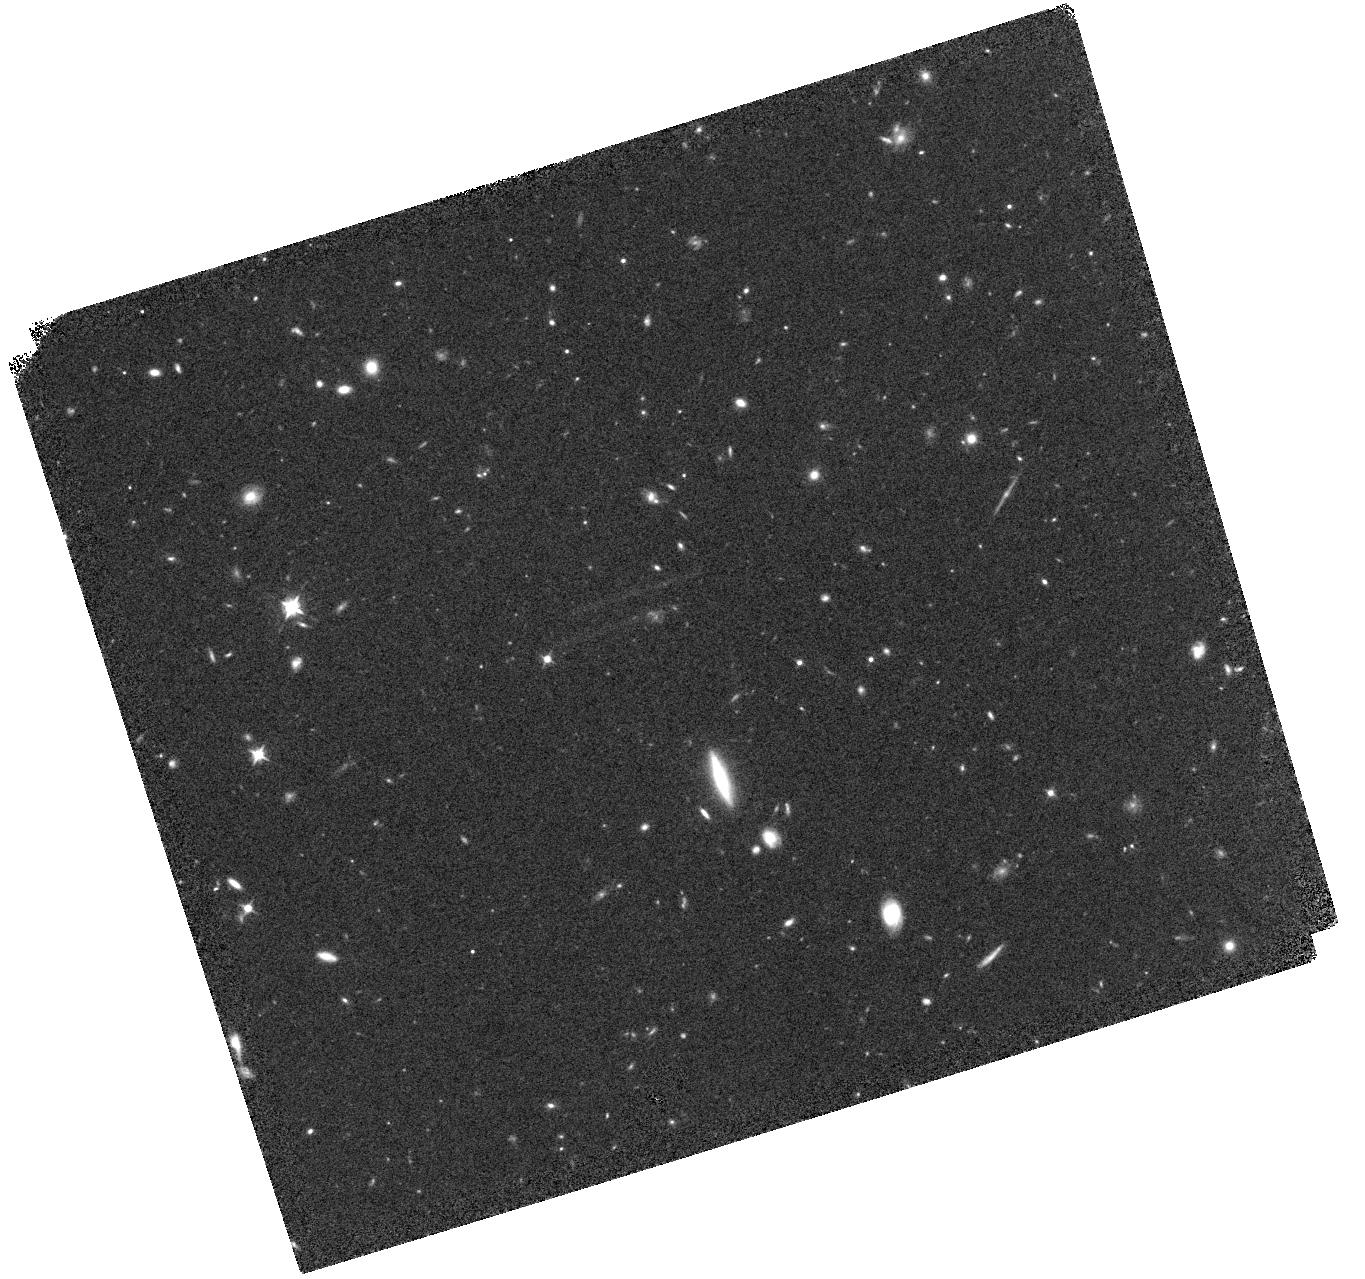
Target: EGS26890
Instrument: WFC3/IR
Filter: F098M
Exposure: 40 min
Observation ID: hst_15862_04_wfc3_ir_f098m_ie3d04

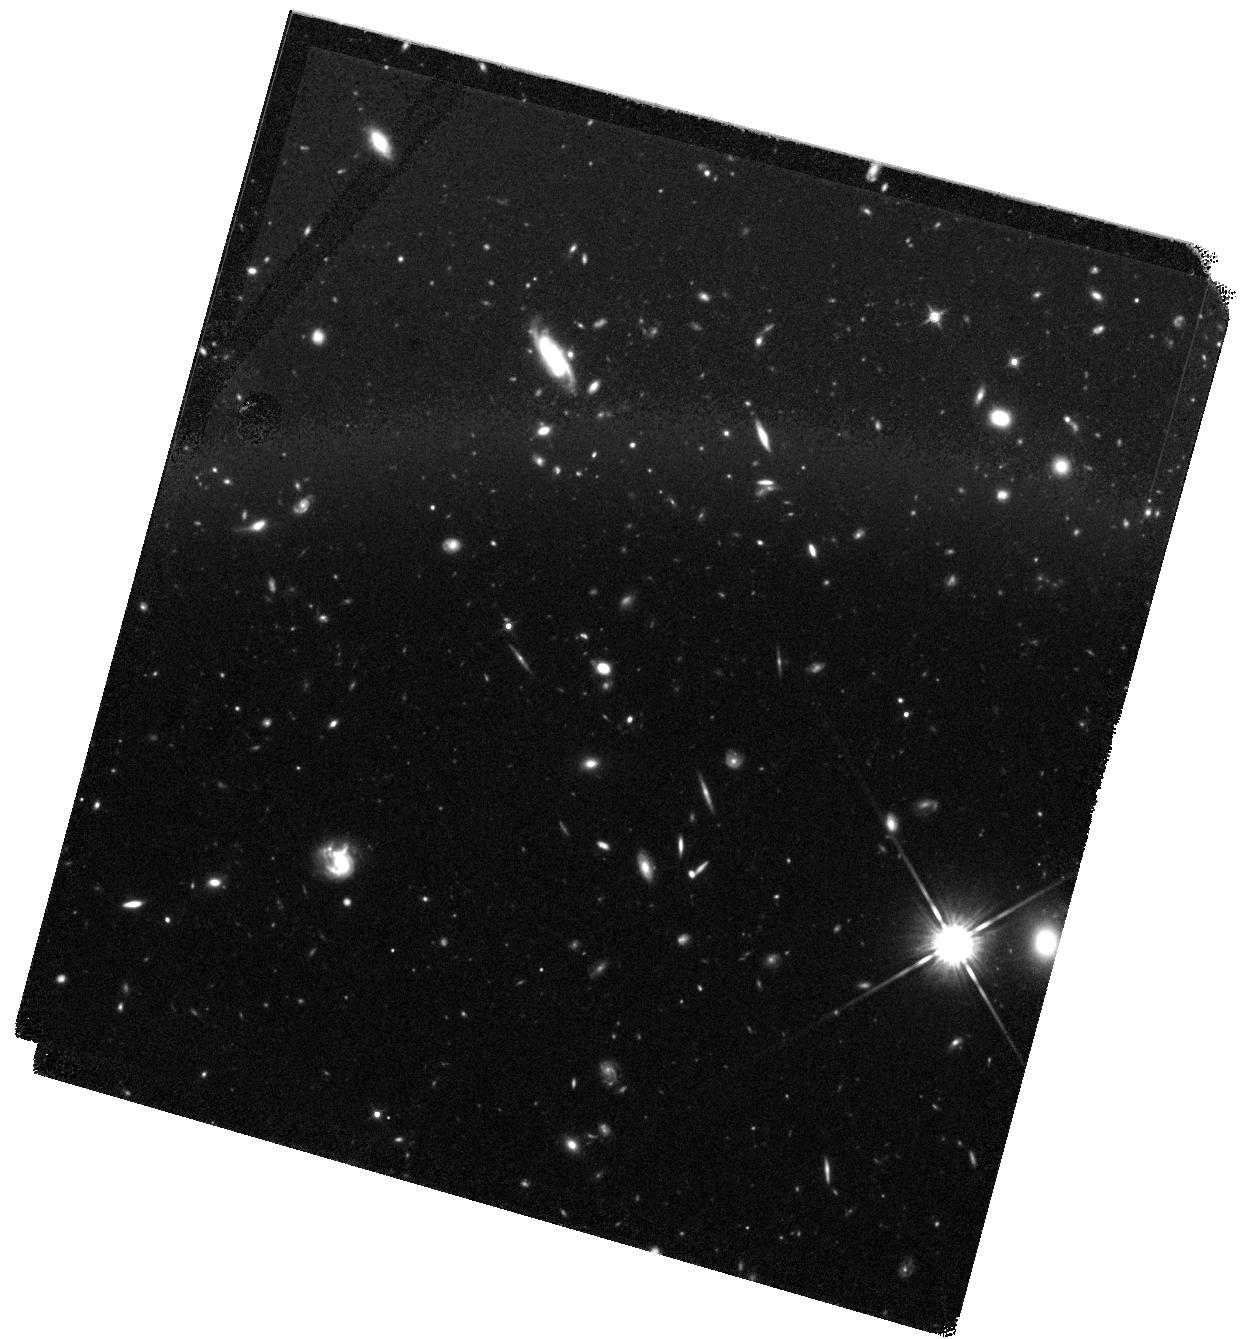
Target: EGS44164-OFFSET
Instrument: WFC3/IR
Filter: F140W
Exposure: 44 min
Observation ID: hst_15862_02_wfc3_ir_f140w_ie3d02

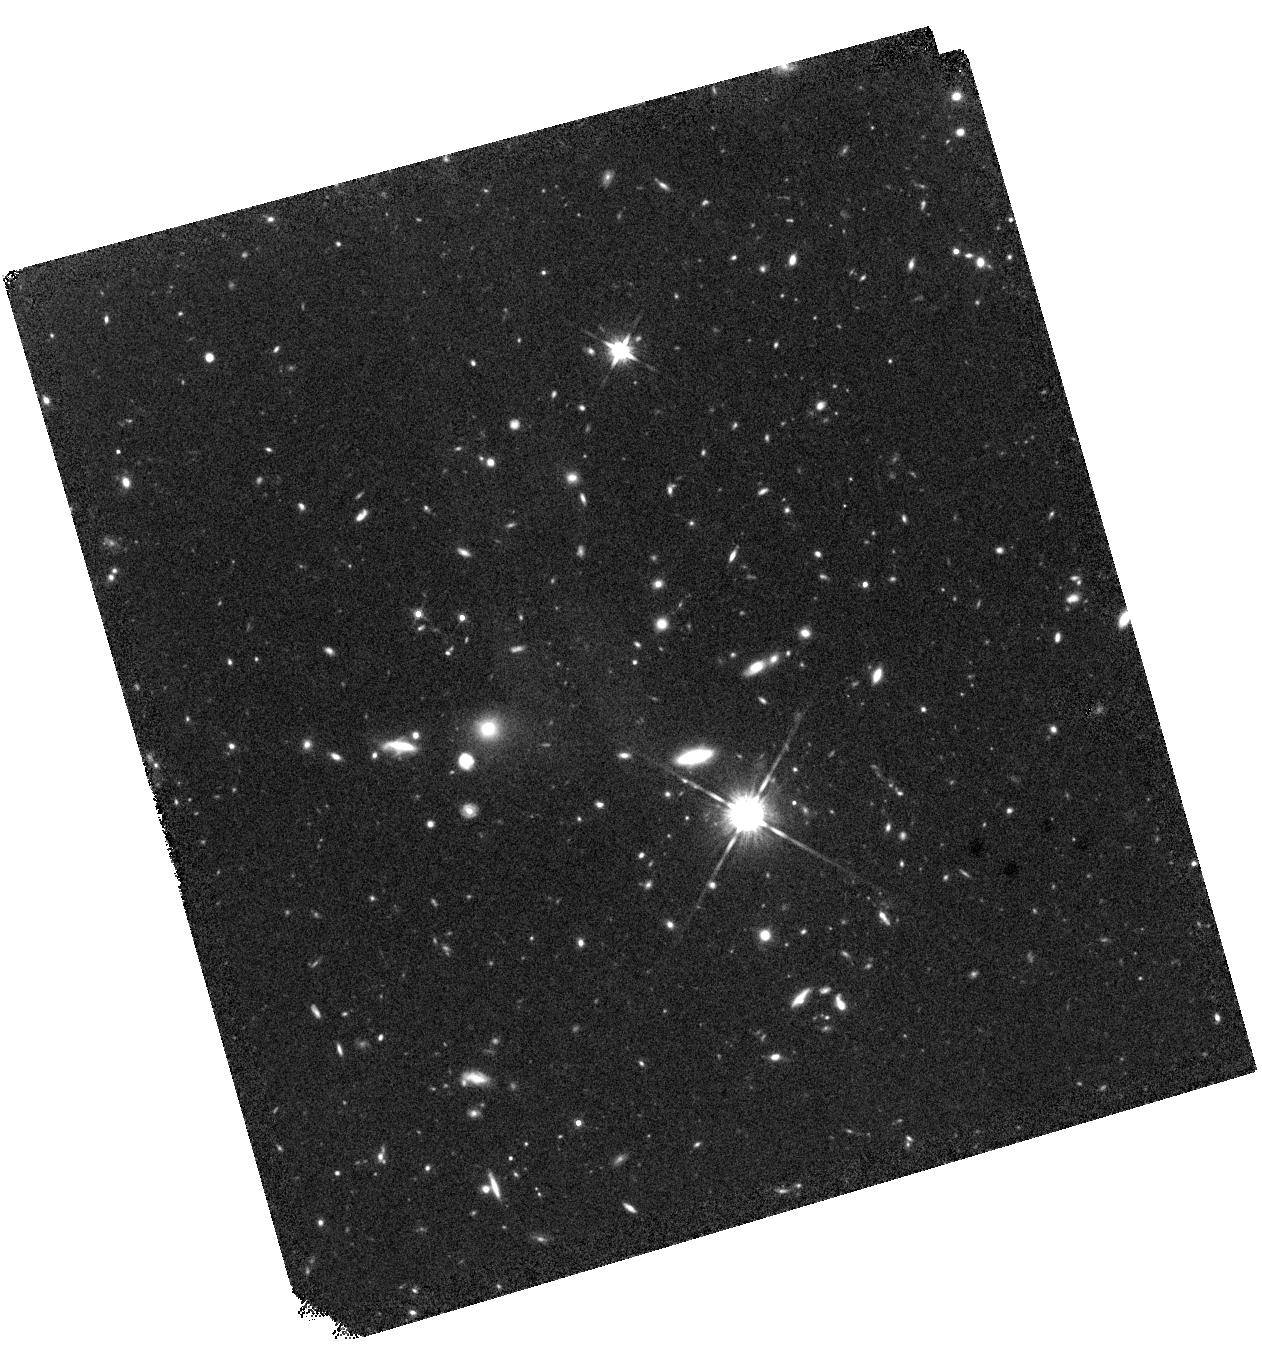
Target: UDS7815
Instrument: WFC3/IR
Filter: F140W
Exposure: 40 min
Observation ID: hst_15862_09_wfc3_ir_f140w_ie3d09

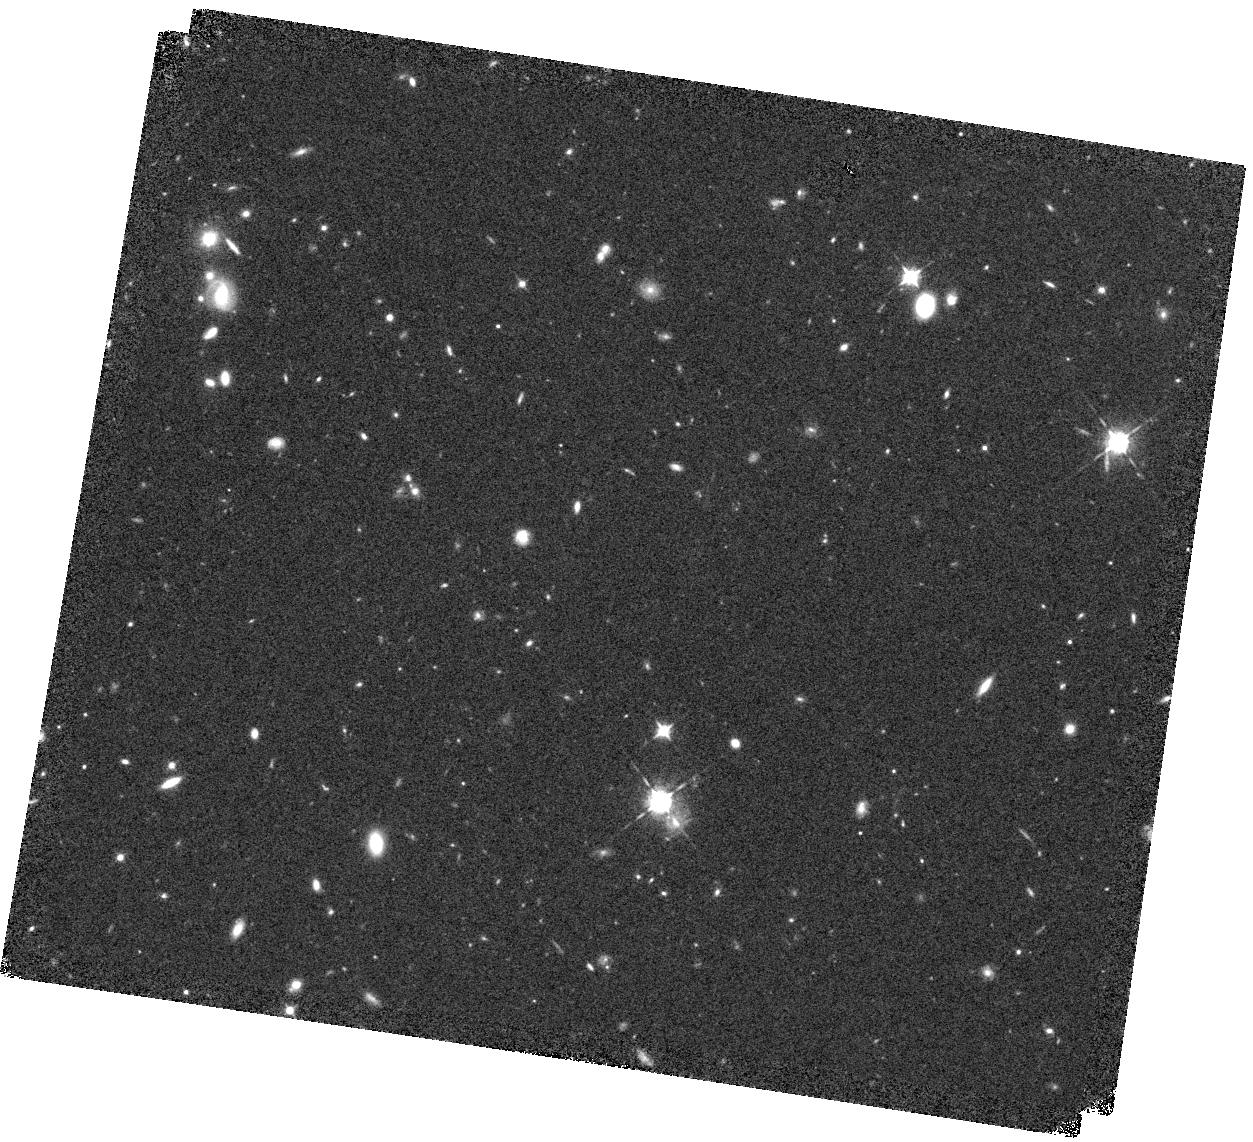
Target: EGS6811
Instrument: WFC3/IR
Filter: F098M
Exposure: 40 min
Observation ID: hst_15862_01_wfc3_ir_f098m_ie3d01

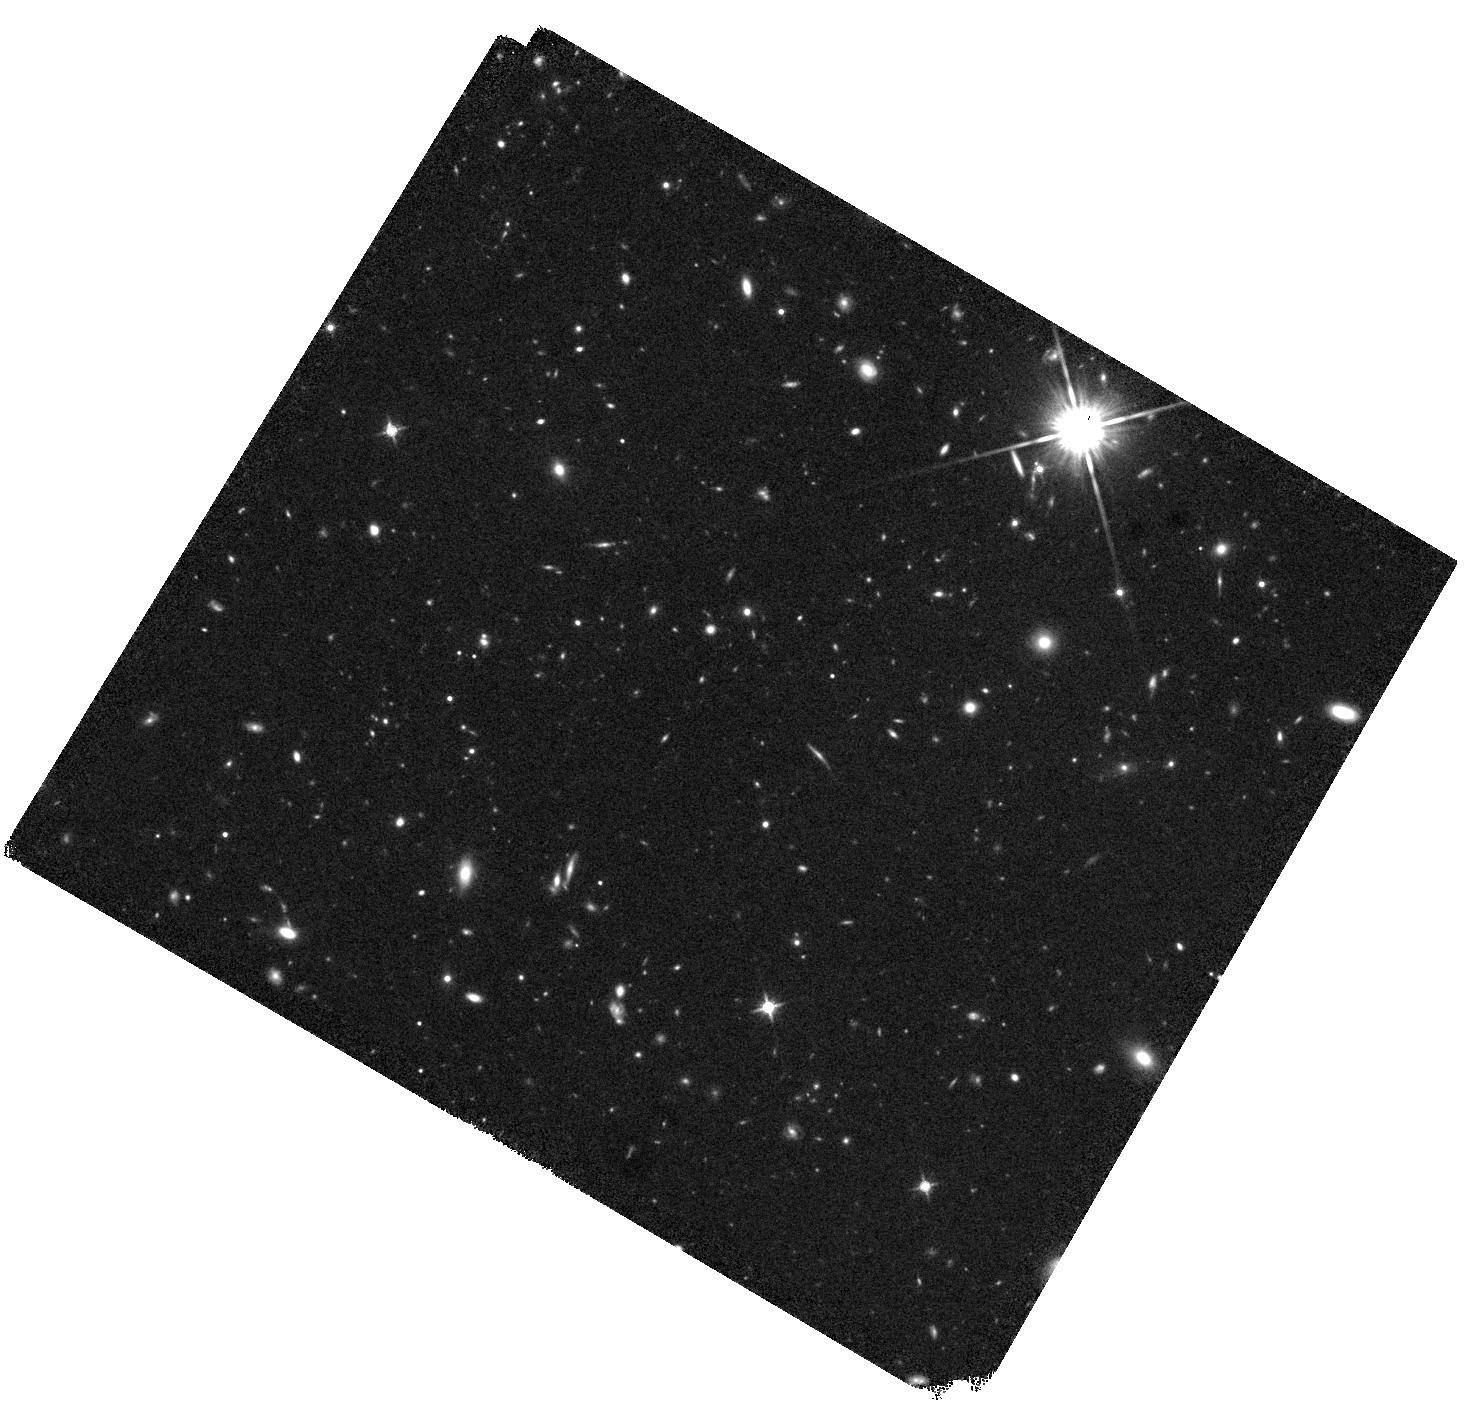
Target: COSMOS20646
Instrument: WFC3/IR
Filter: F140W
Exposure: 40 min
Observation ID: hst_15862_06_wfc3_ir_f140w_ie3d06

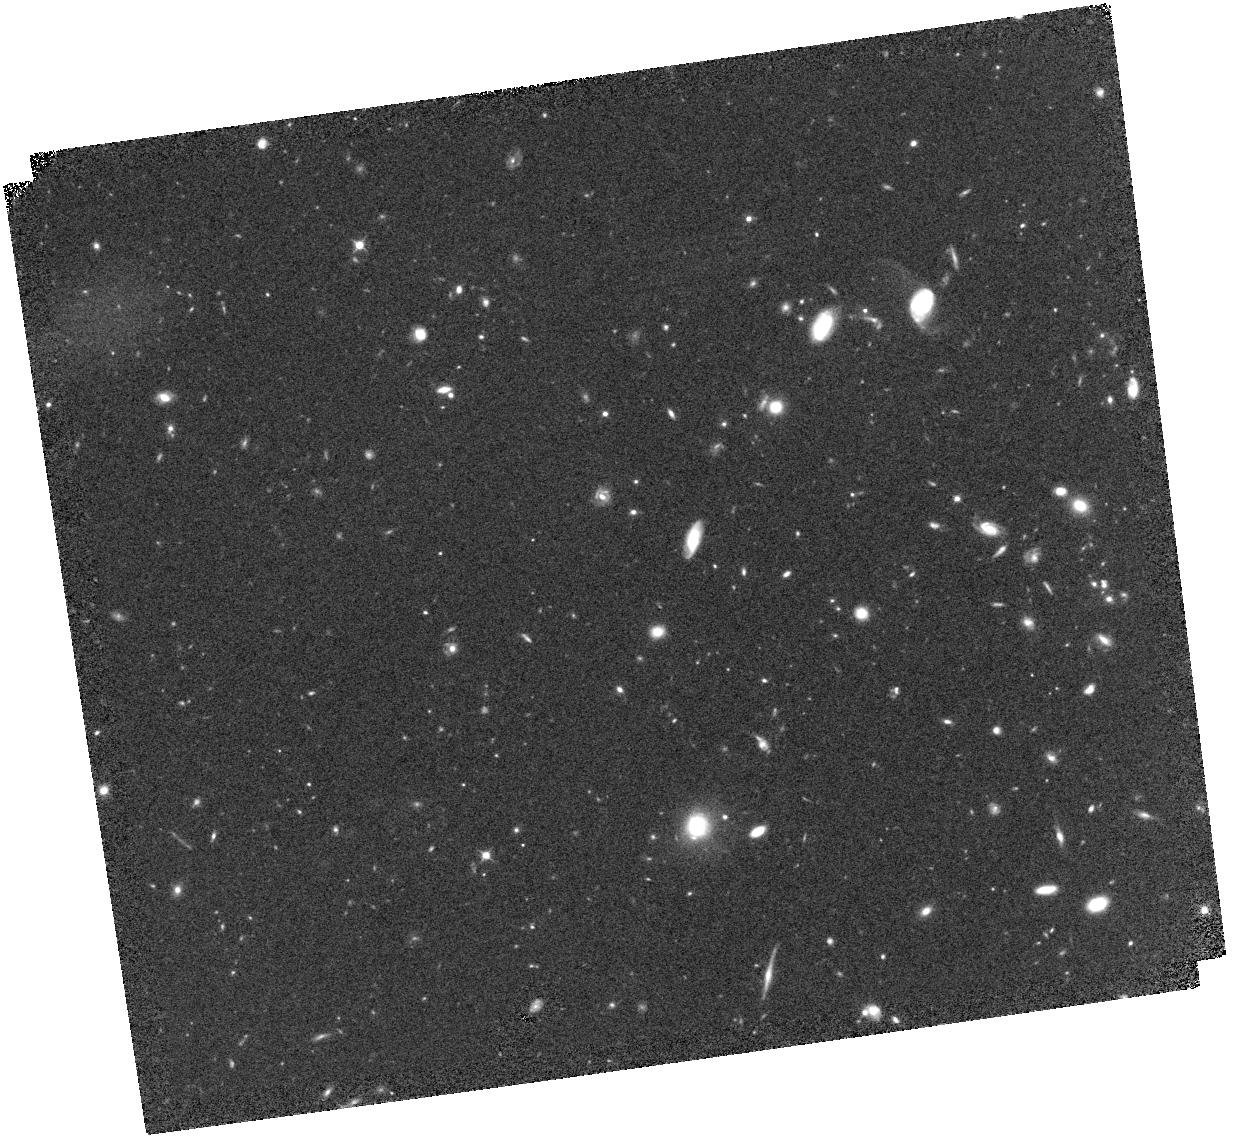
Target: EGS20381
Instrument: WFC3/IR
Filter: F098M
Exposure: 44 min
Observation ID: hst_15862_03_wfc3_ir_f098m_ie3d03

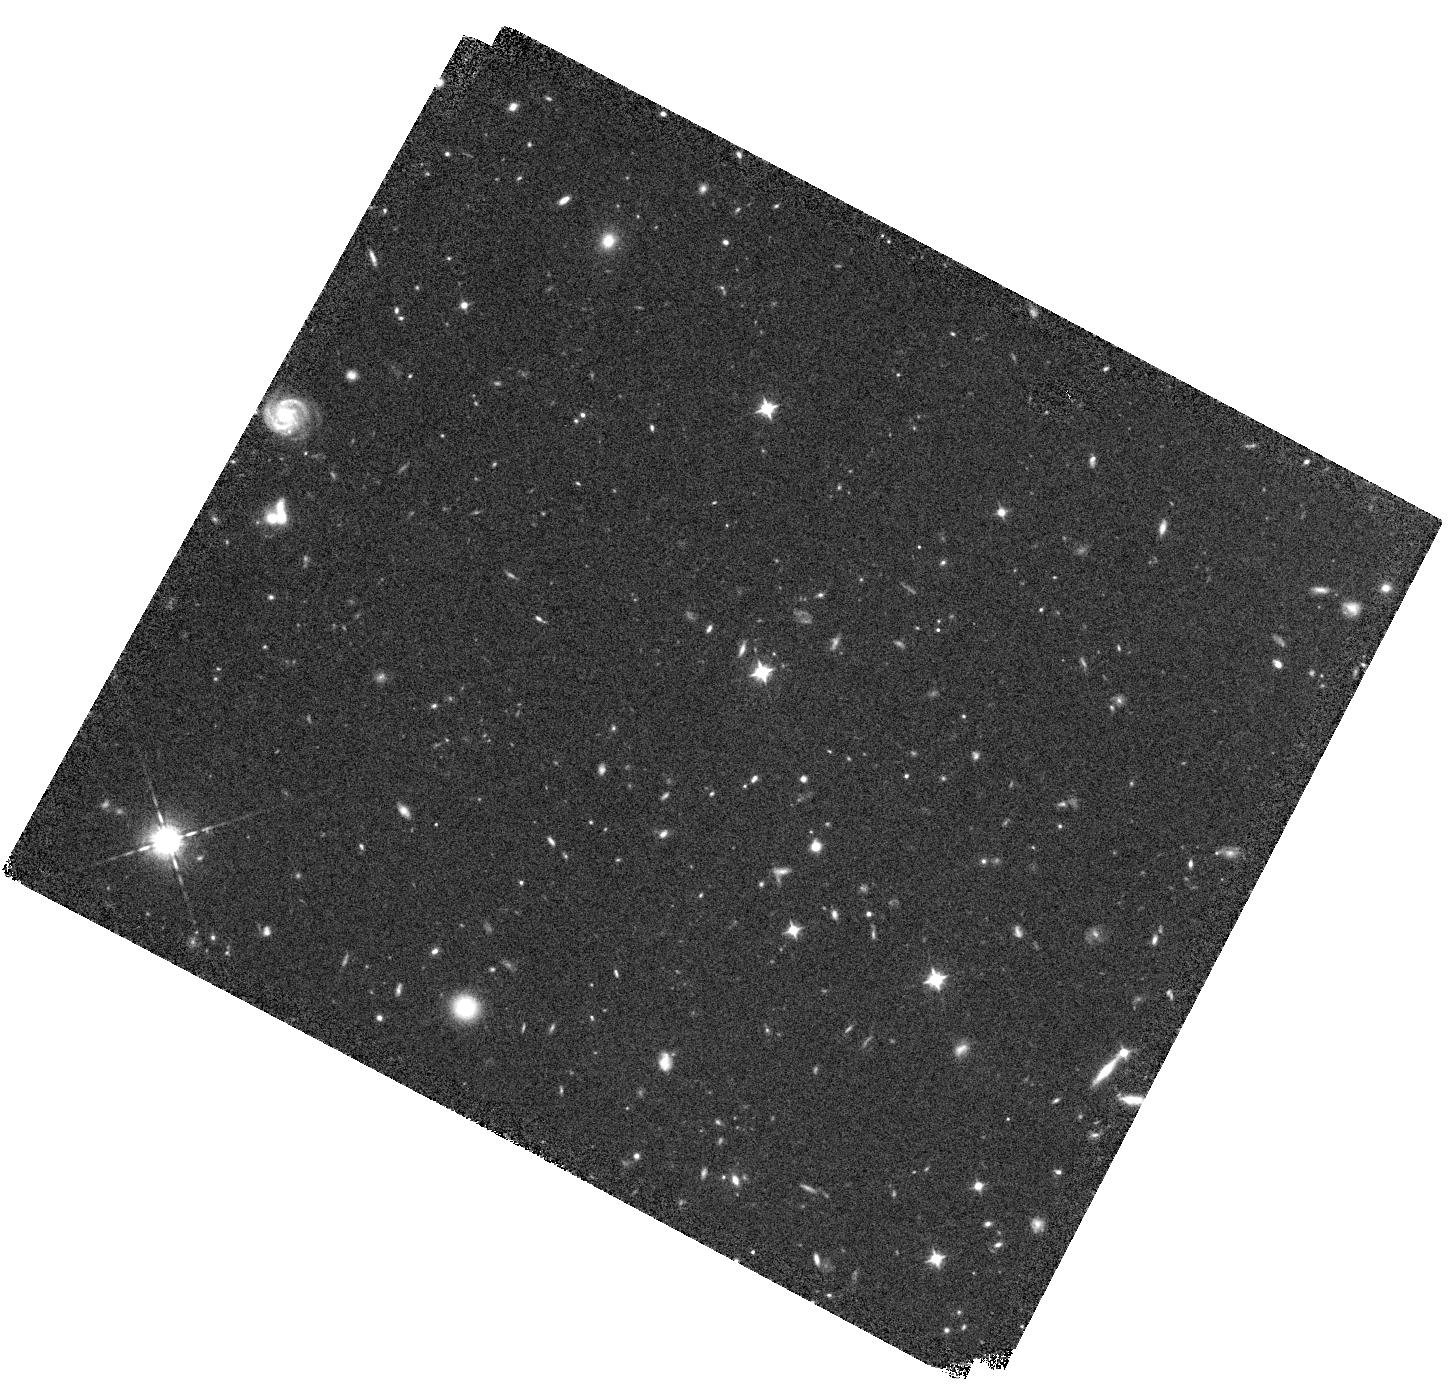
Target: EGS40898
Instrument: WFC3/IR
Filter: F098M
Exposure: 40 min
Observation ID: hst_15862_05_wfc3_ir_f098m_ie3d05

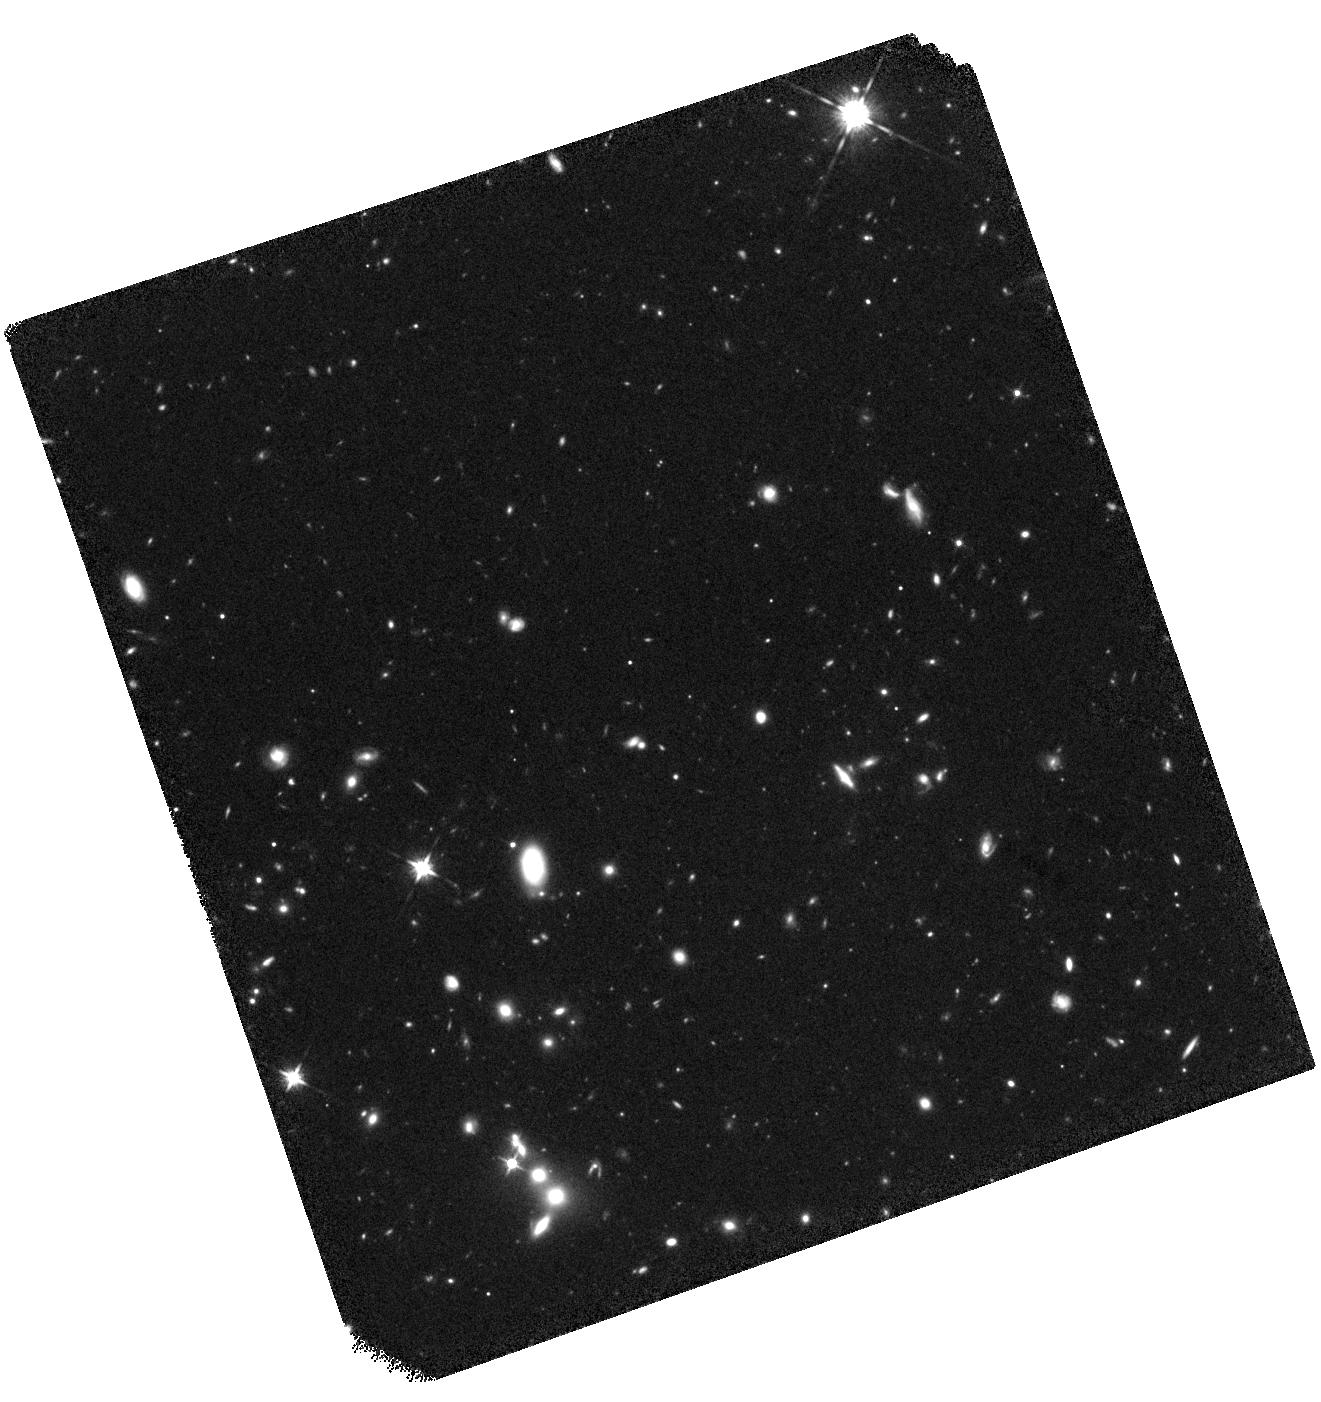
Target: UDS18697
Instrument: WFC3/IR
Filter: F125W
Exposure: 1.2 h
Observation ID: hst_15862_10_wfc3_ir_f125w_ie3d10

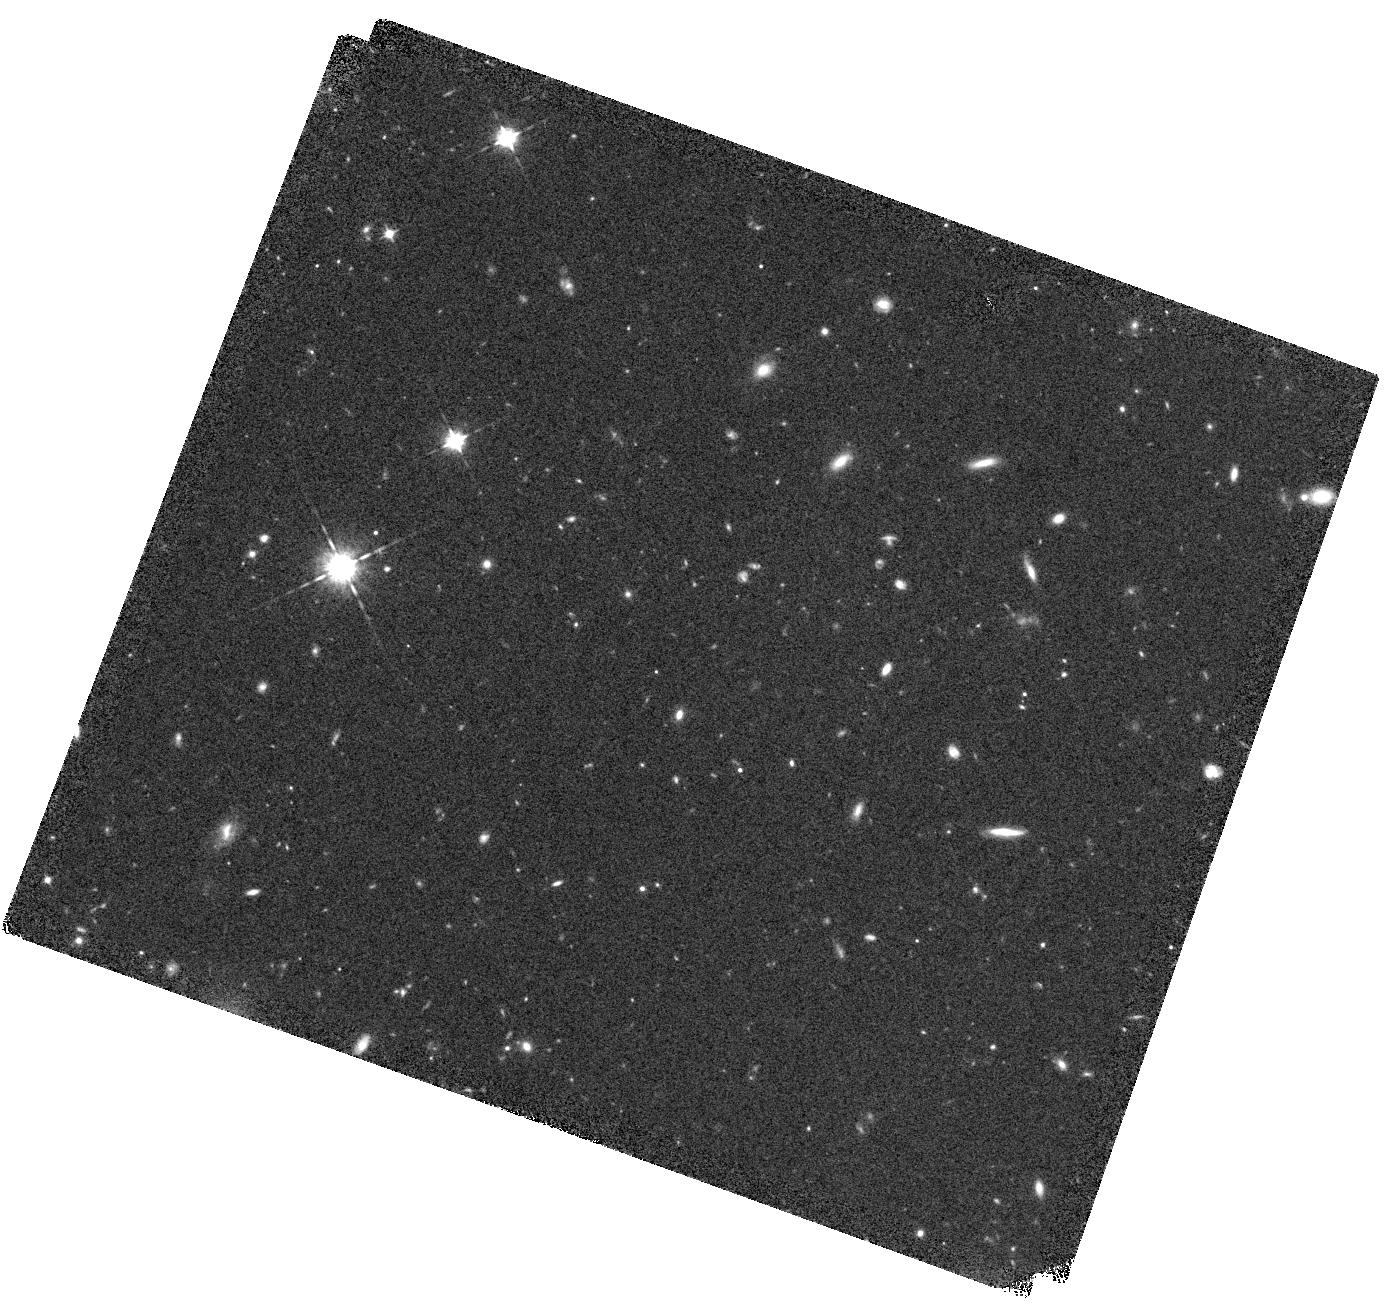
Target: COSMOS47074
Instrument: WFC3/IR
Filter: F098M
Exposure: 37 min
Observation ID: hst_15862_07_wfc3_ir_f098m_ie3d07

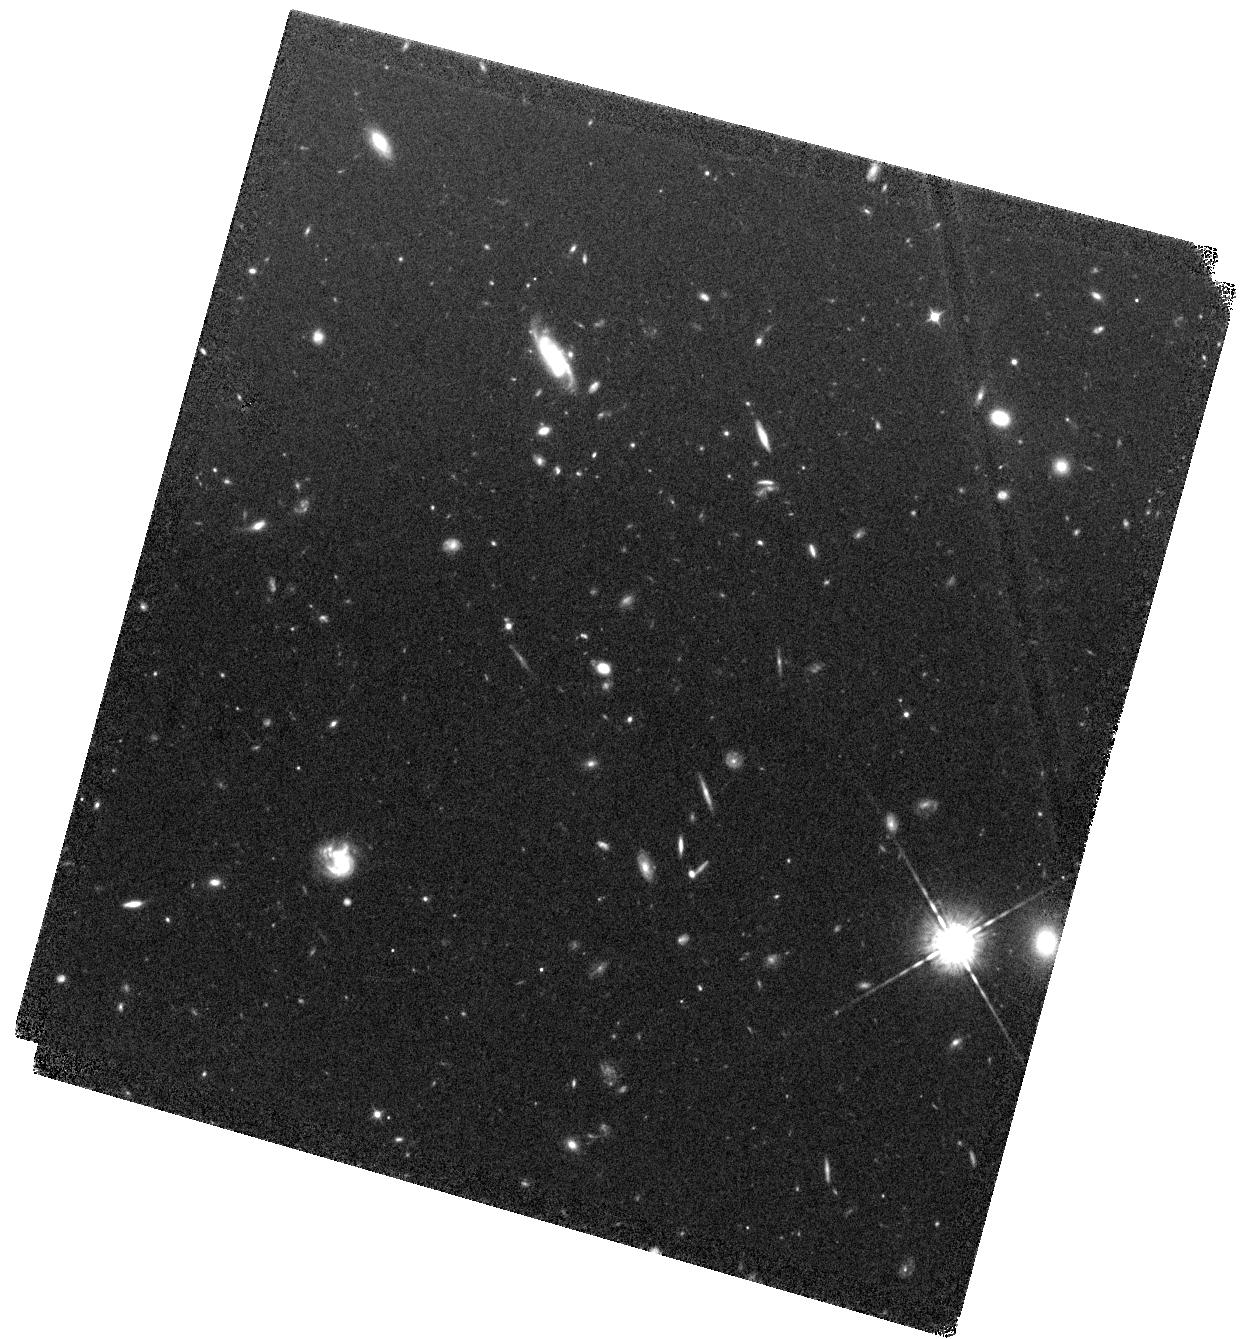
Target: EGS44164-OFFSET
Instrument: WFC3/IR
Filter: F098M
Exposure: 44 min
Observation ID: hst_15862_02_wfc3_ir_f098m_ie3d02

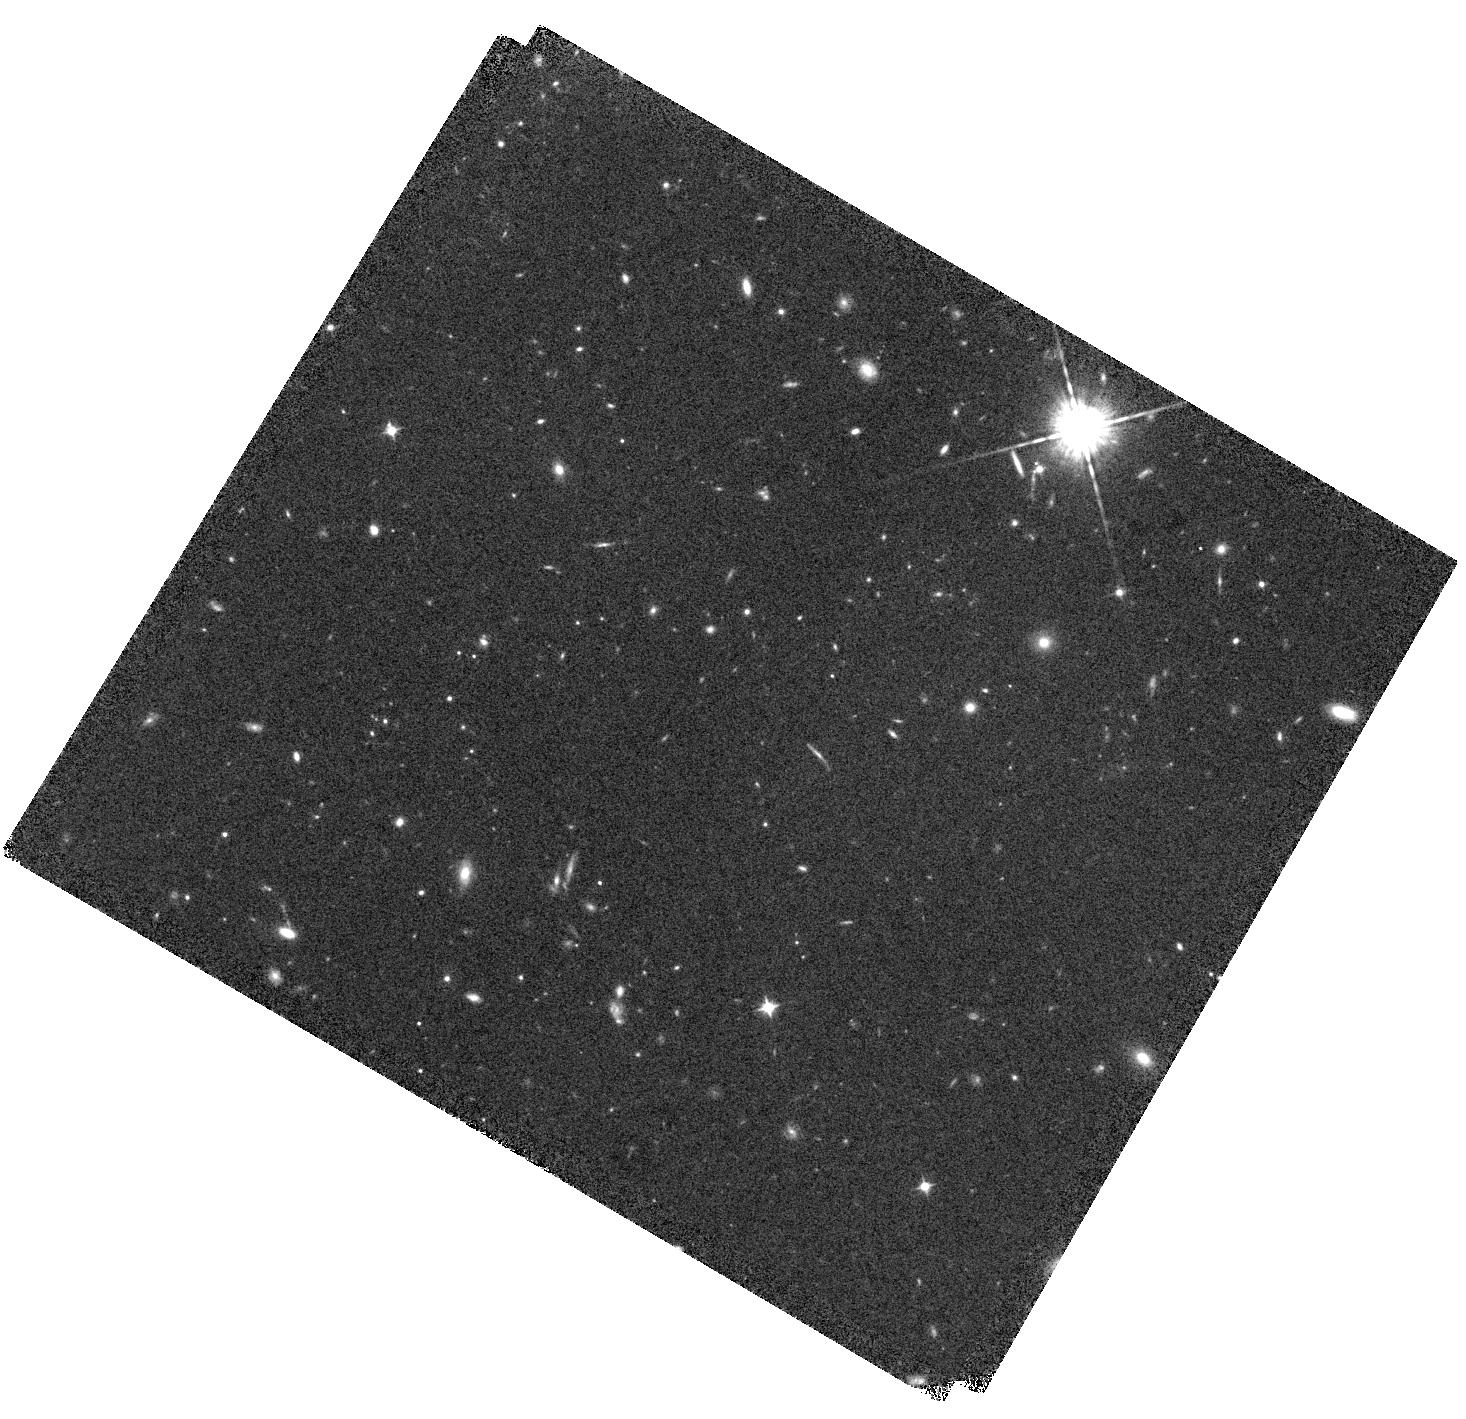
Target: COSMOS20646
Instrument: WFC3/IR
Filter: F098M
Exposure: 40 min
Observation ID: hst_15862_06_wfc3_ir_f098m_ie3d06

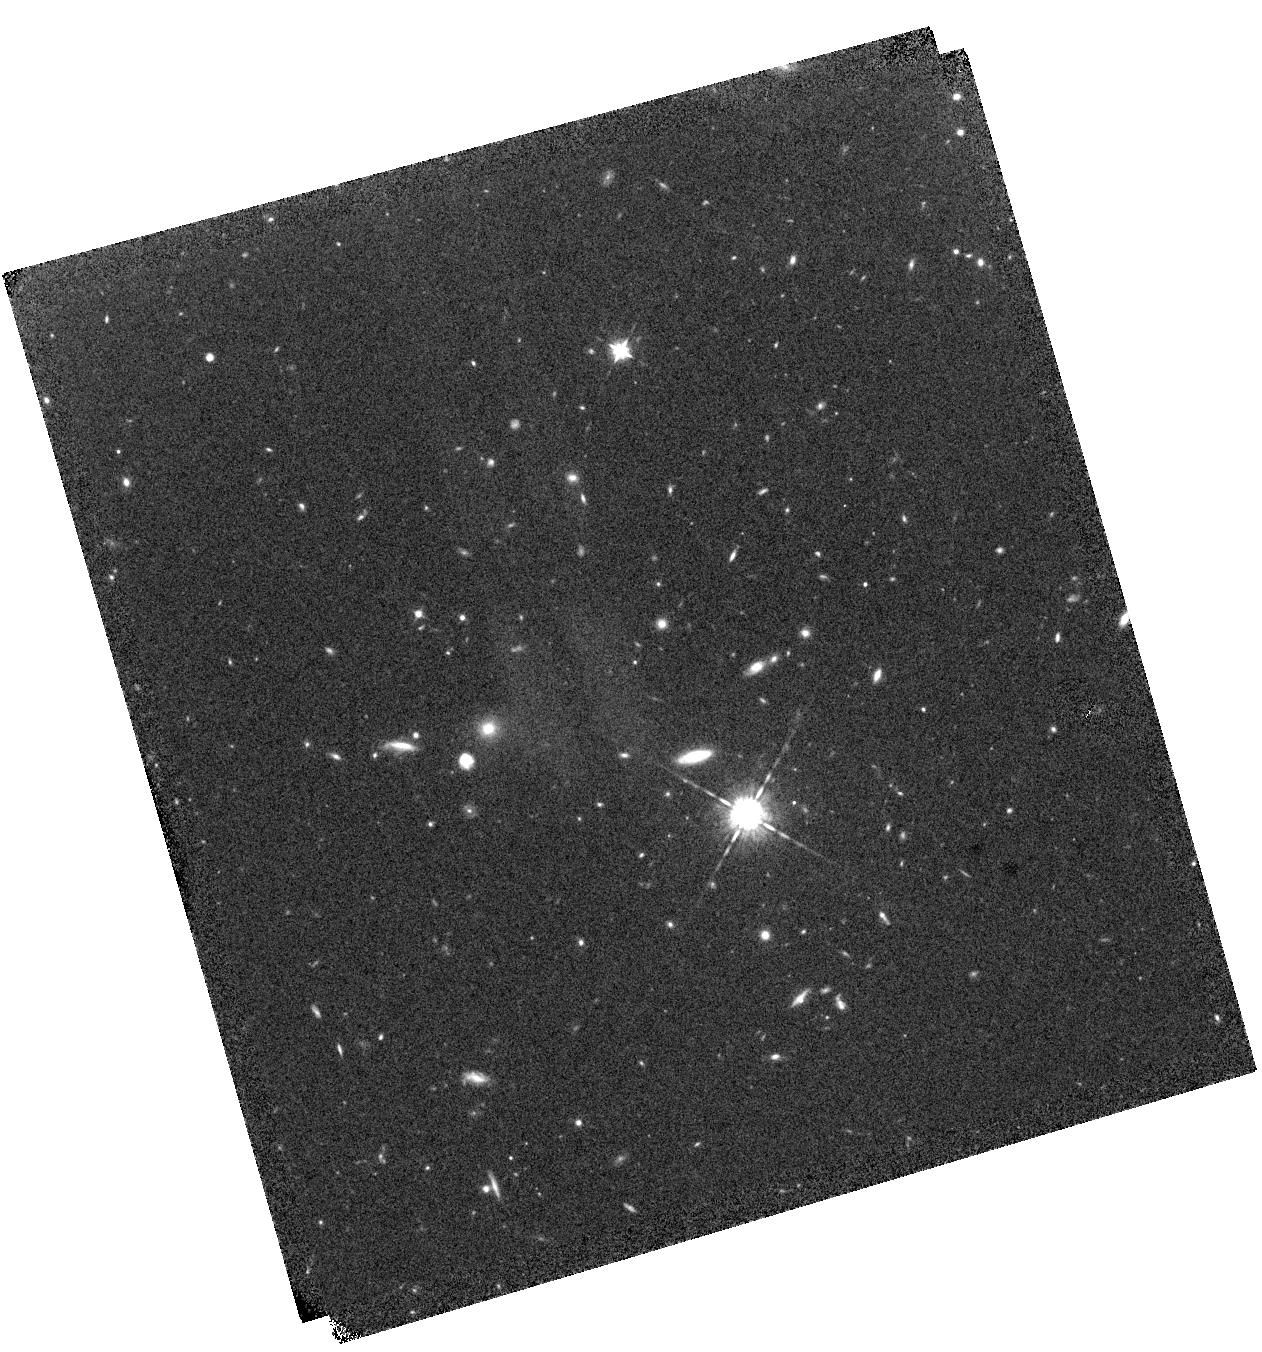
Target: UDS7815
Instrument: WFC3/IR
Filter: F098M
Exposure: 40 min
Observation ID: hst_15862_09_wfc3_ir_f098m_ie3d09

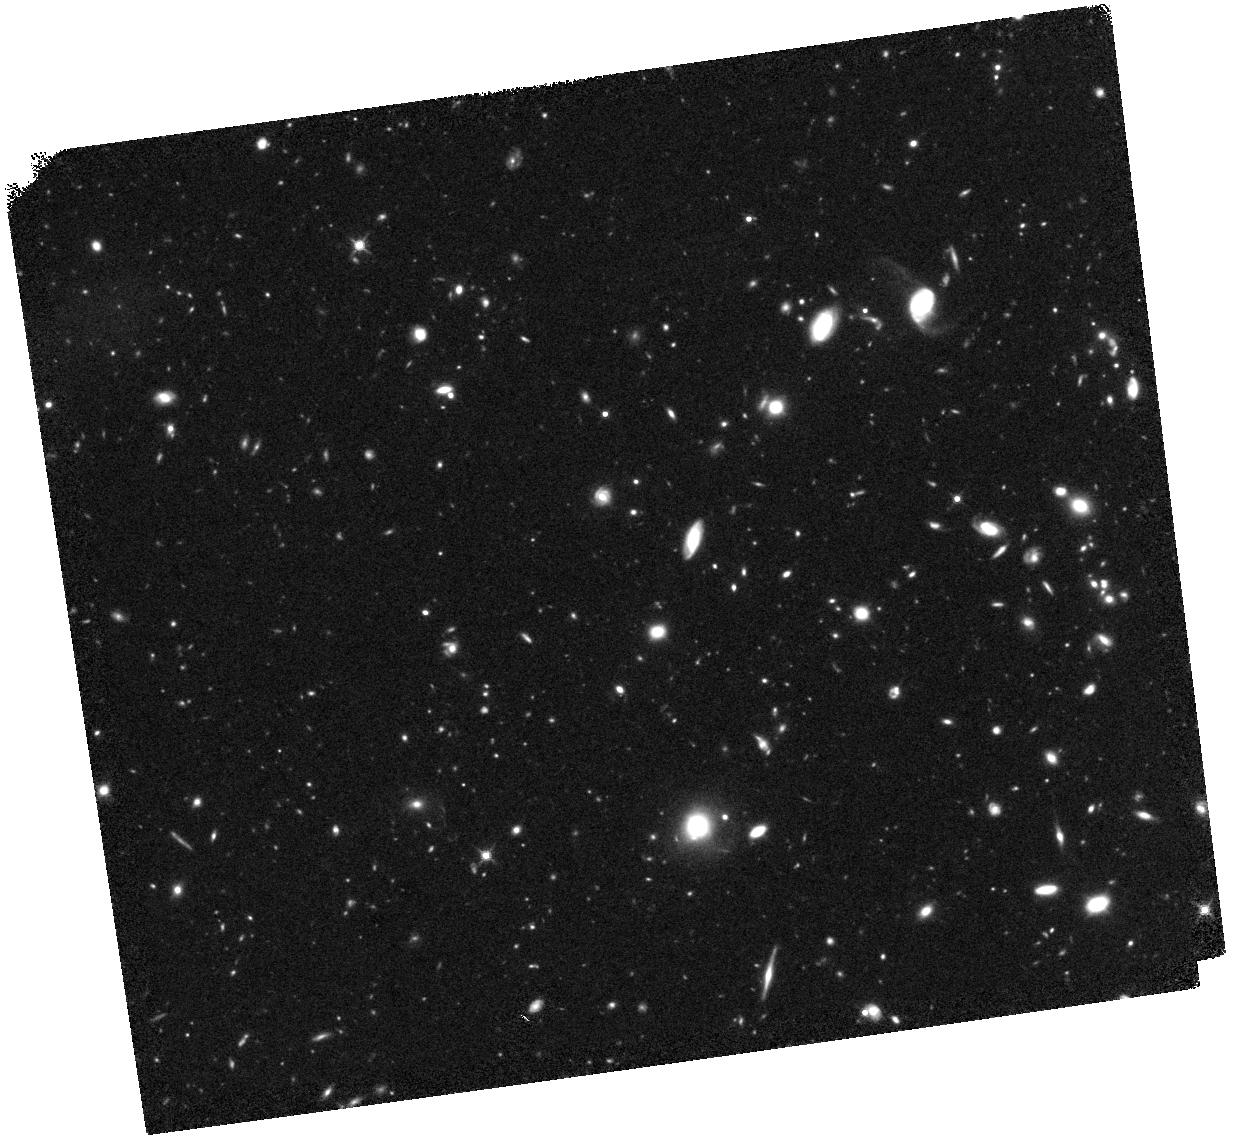
Target: EGS20381
Instrument: WFC3/IR
Filter: F140W
Exposure: 44 min
Observation ID: hst_15862_03_wfc3_ir_f140w_ie3d03

Confirmation of a Large, Robust Sample of z=9-10 Galaxies in the CANDELS Fields (PI: Finkelstein, Steven L.)

The galaxy population at z > 8 probes the earliest phases of galaxy evolution, constraining the physical processes regulating gas cooling and star formation. Previous studies using an incomplete filter set found few galaxies at z > 9, implying a sharp drop in the star formation rate (SFR) density. This would be inconsistent with the observed increase in the stellar-mass to halo-mass (SMHM) ratio from z=4 to z=7. Either this SMHM evolutionary trend reverses course just before z=8 (disfavored by the data), or the SFR density at z>9 is larger. We have built a sample of 11 bright (H<26.5) z=9-10 candidate galaxies in the CANDELS fields, 3X larger than previous samples in these fields, leveraging a HST+Spitzer photometric redshift selection method. This sample favors continued SMHM evolution, but most candidates have significant integrated redshift probability at z < 8 due to incomplete photometric coverage. We propose followup F105W and F140W imaging that will cover gaps in the wavelength coverage - a robust measurement in F105W will reject lower-redshift solutions, while a detection in F140W will provide a second detection band, ensuring no sources are spurious. This imaging can be accomplished in only 14 orbits, an efficient use leveraging thousands of archival HST orbits and Spitzer/IRAC hours invested in these fields. Studying these earliest galaxies is one of the main science themes of the James Webb Space Telescope (JWST). Our proposed followup F105W and F140W imaging will yield a reference sample of robust z=9-10 candidate galaxies ready for spectroscopic observations in JWST Cycle 1 (six candidates are in a field due to be observed by a selected ERS program).